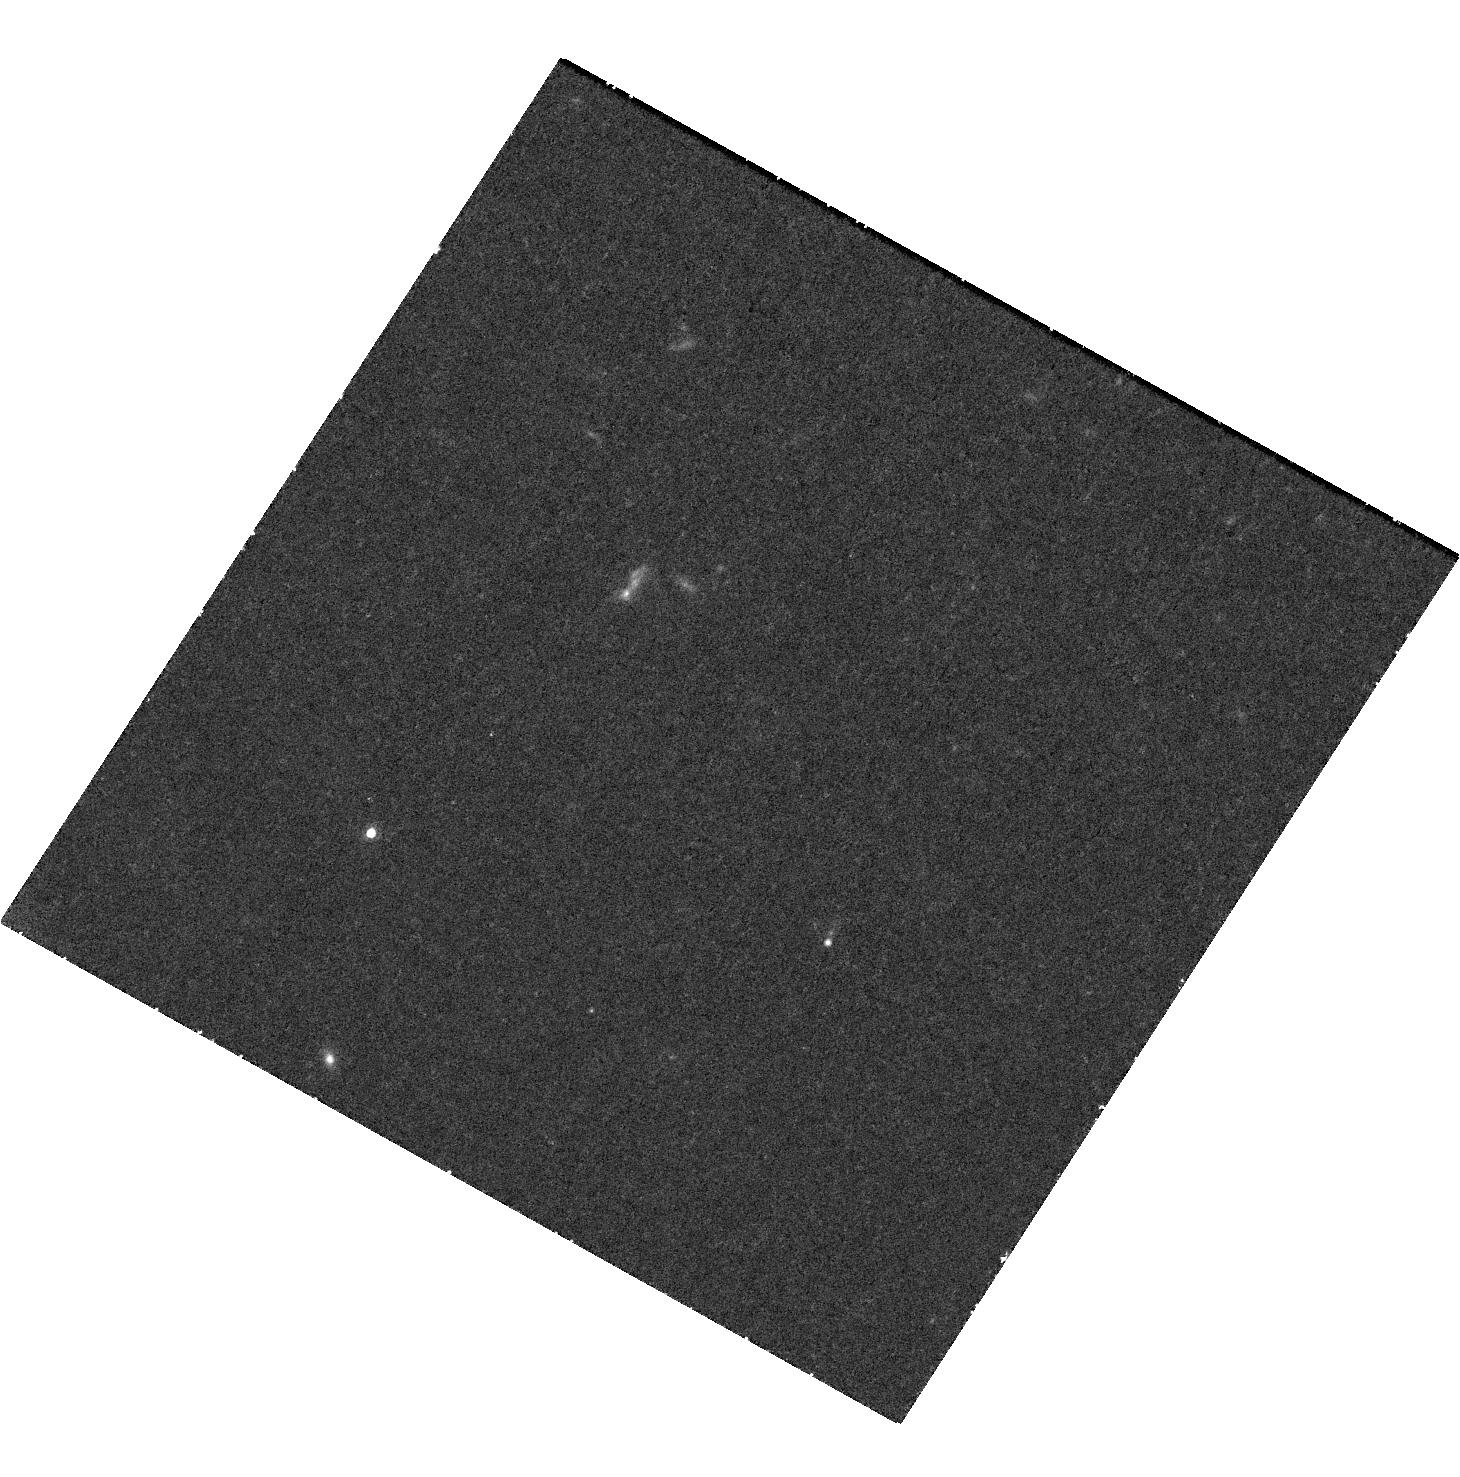
Target: JWST-ER1. Instrument: WFC3/UVIS. Filter: F845M. Exposure: 1.5 h. Observation ID: hst_17599_05_wfc3_uvis_f845m_ifbm05

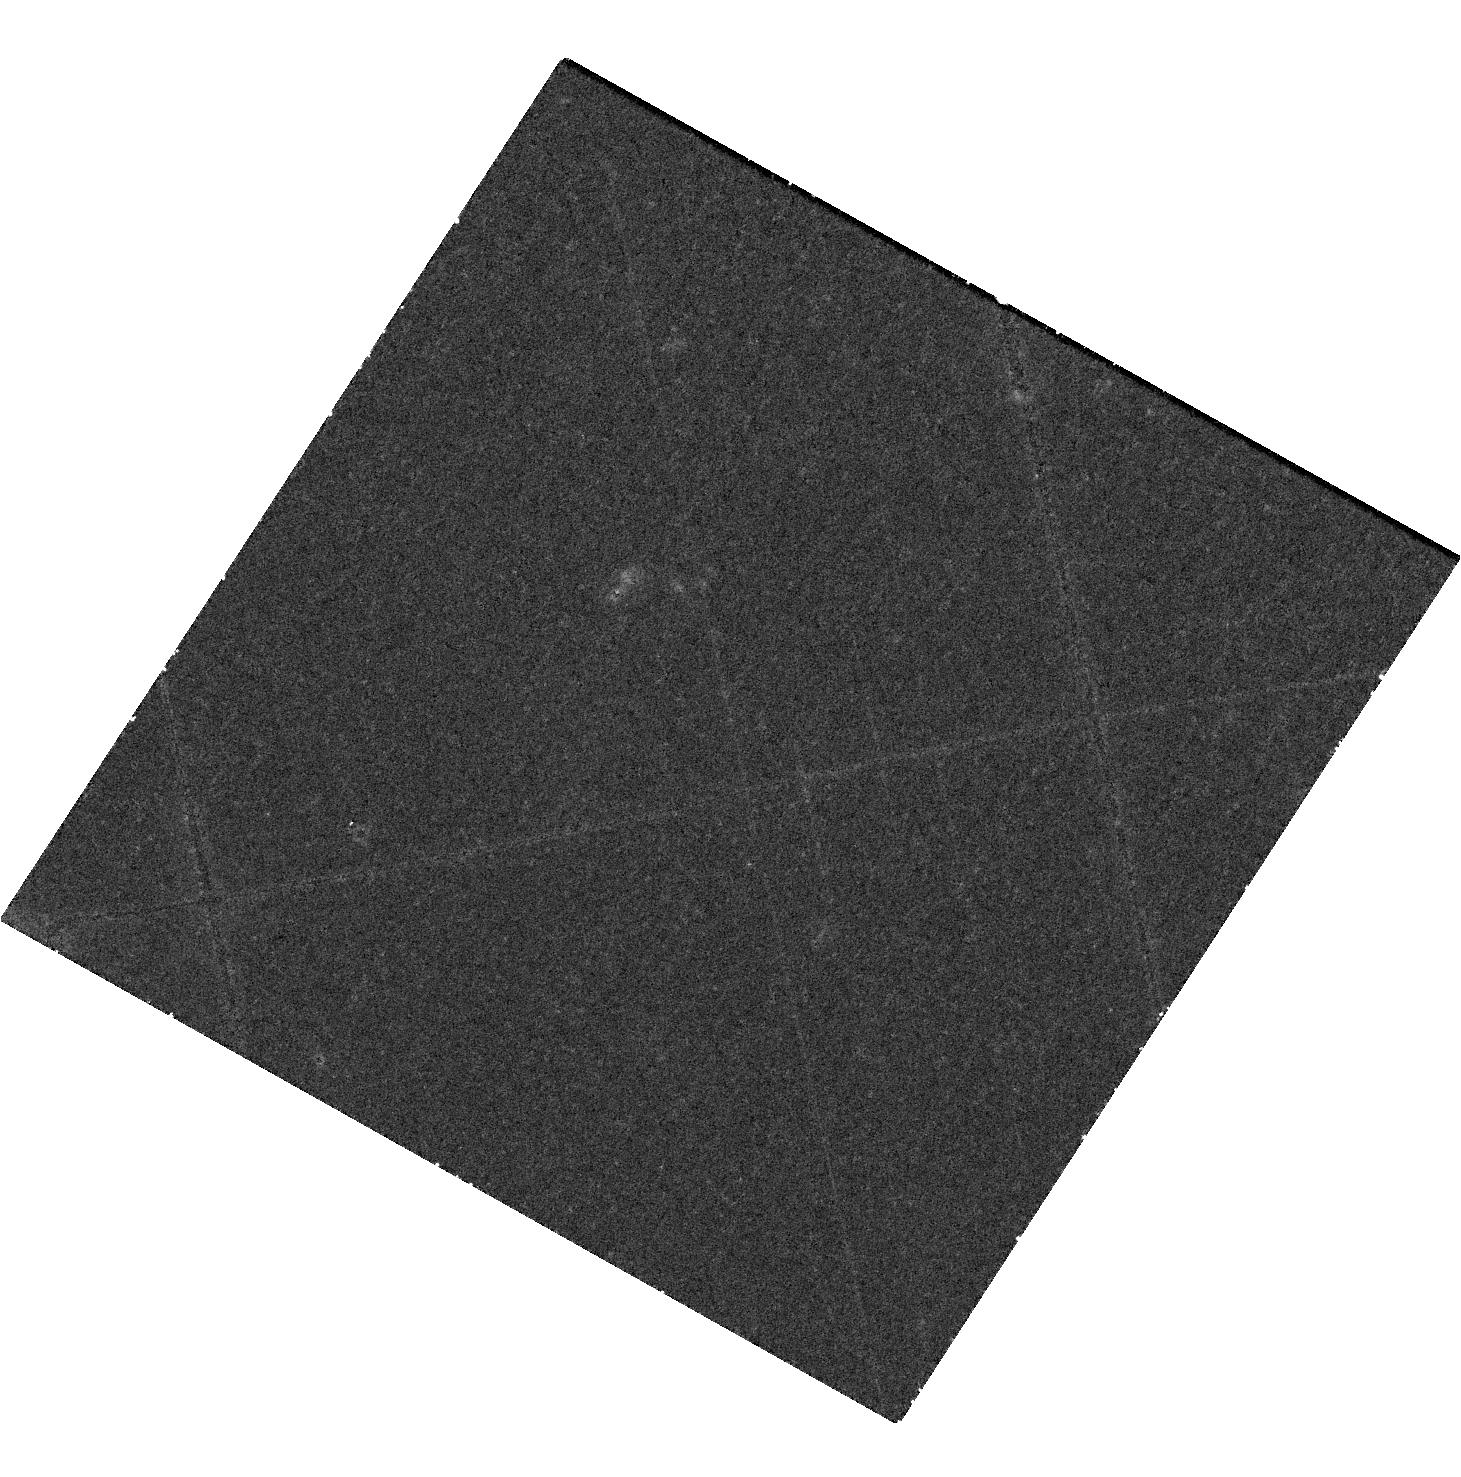
Target: JWST-ER1. Instrument: WFC3/UVIS. Filter: F763M. Exposure: 1.5 h. Observation ID: hst_17599_04_wfc3_uvis_f763m_ifbm04

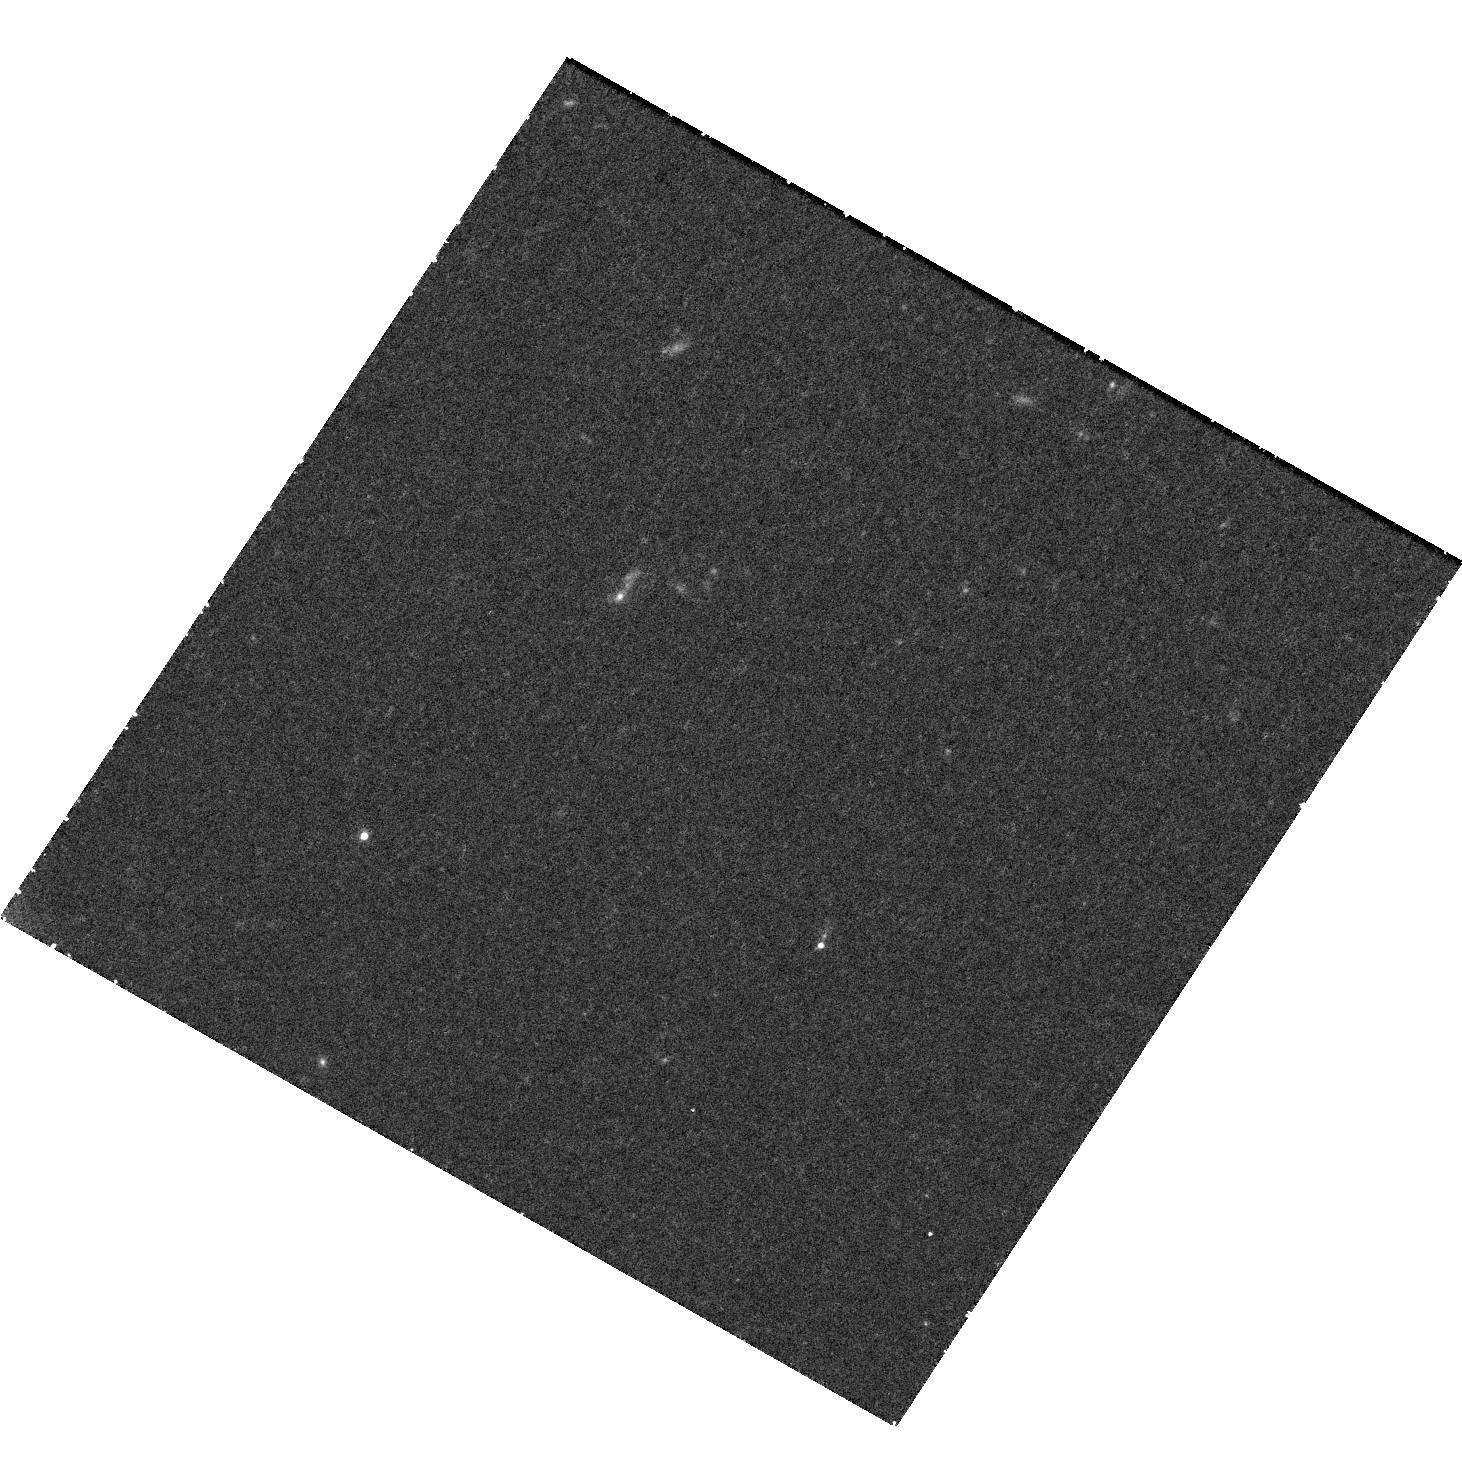
Target: JWST-ER1. Instrument: WFC3/UVIS. Filter: F621M. Exposure: 1.5 h. Observation ID: hst_17599_02_wfc3_uvis_f621m_ifbm02

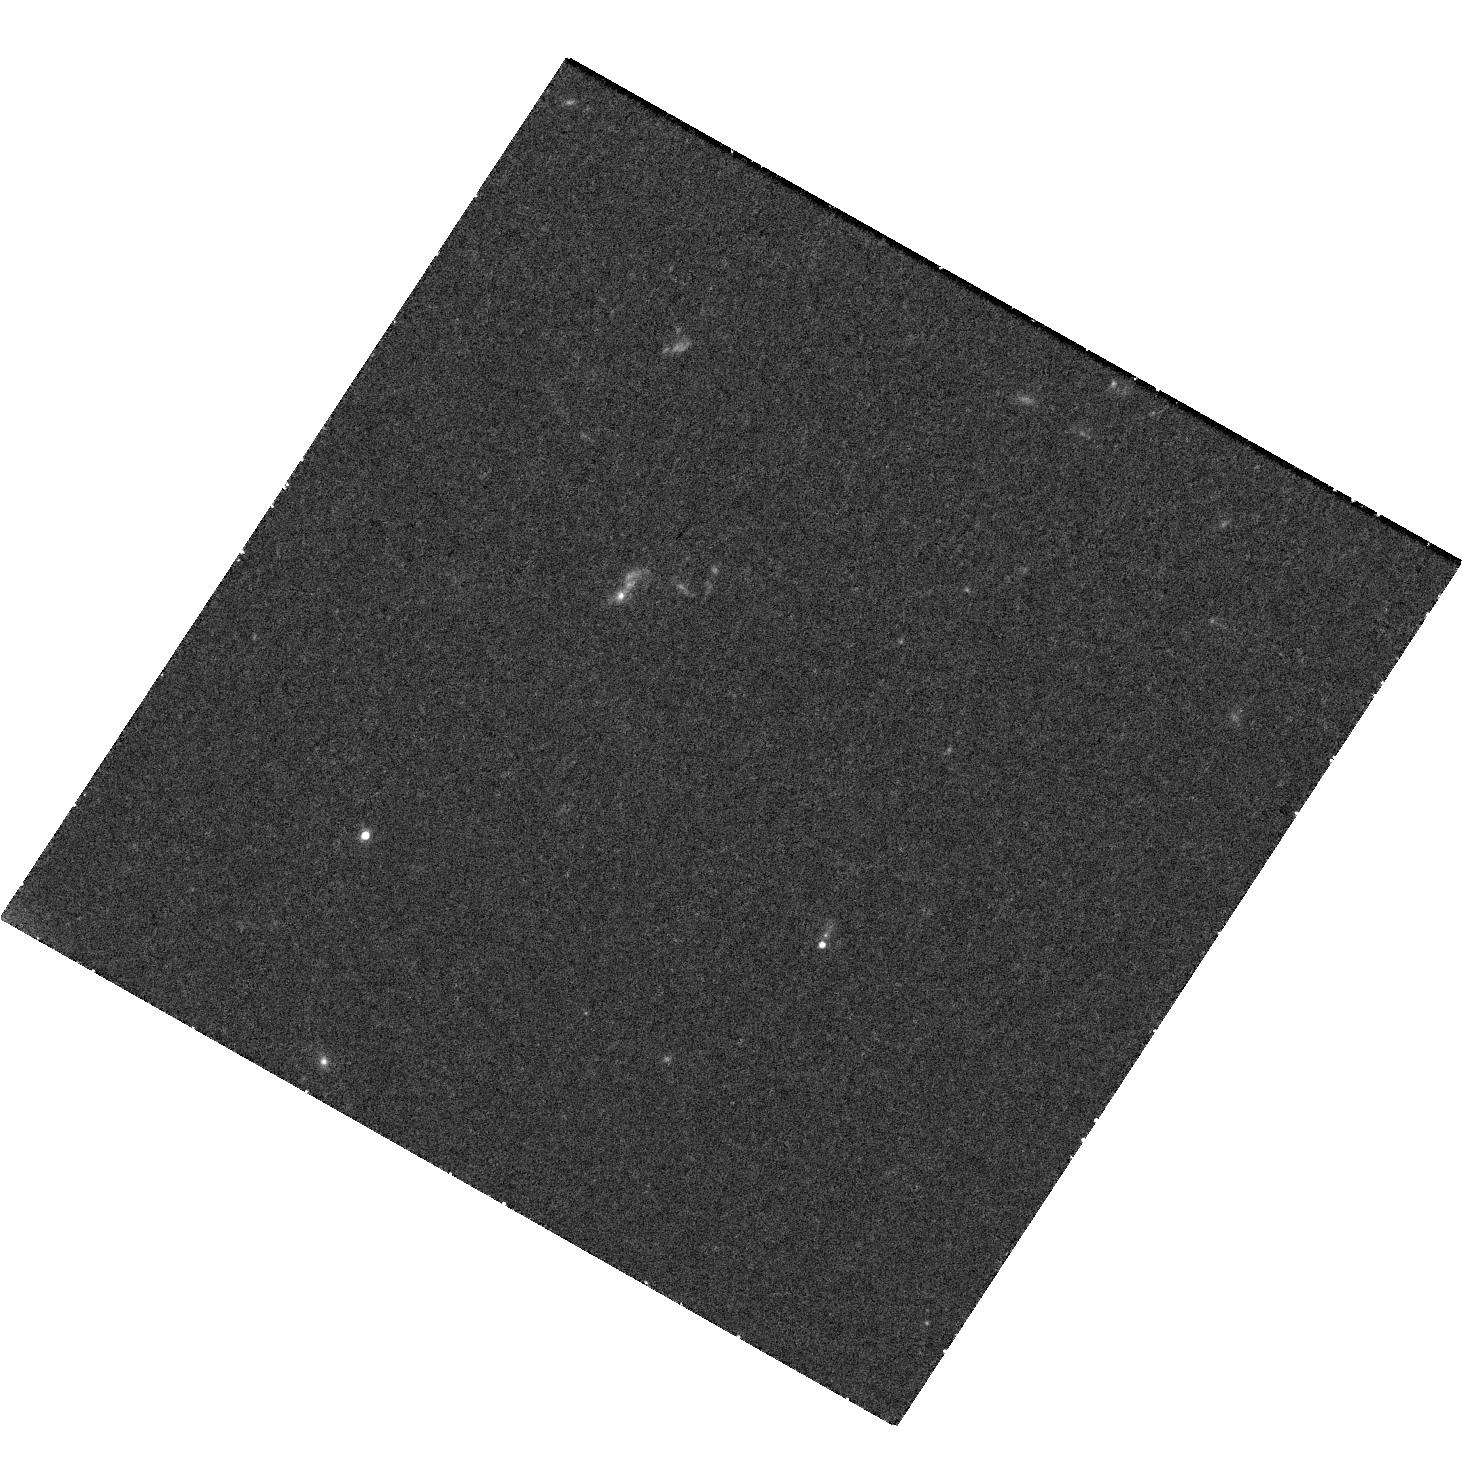
Target: JWST-ER1. Instrument: WFC3/UVIS. Filter: F689M. Exposure: 1.5 h. Observation ID: hst_17599_03_wfc3_uvis_f689m_ifbm03

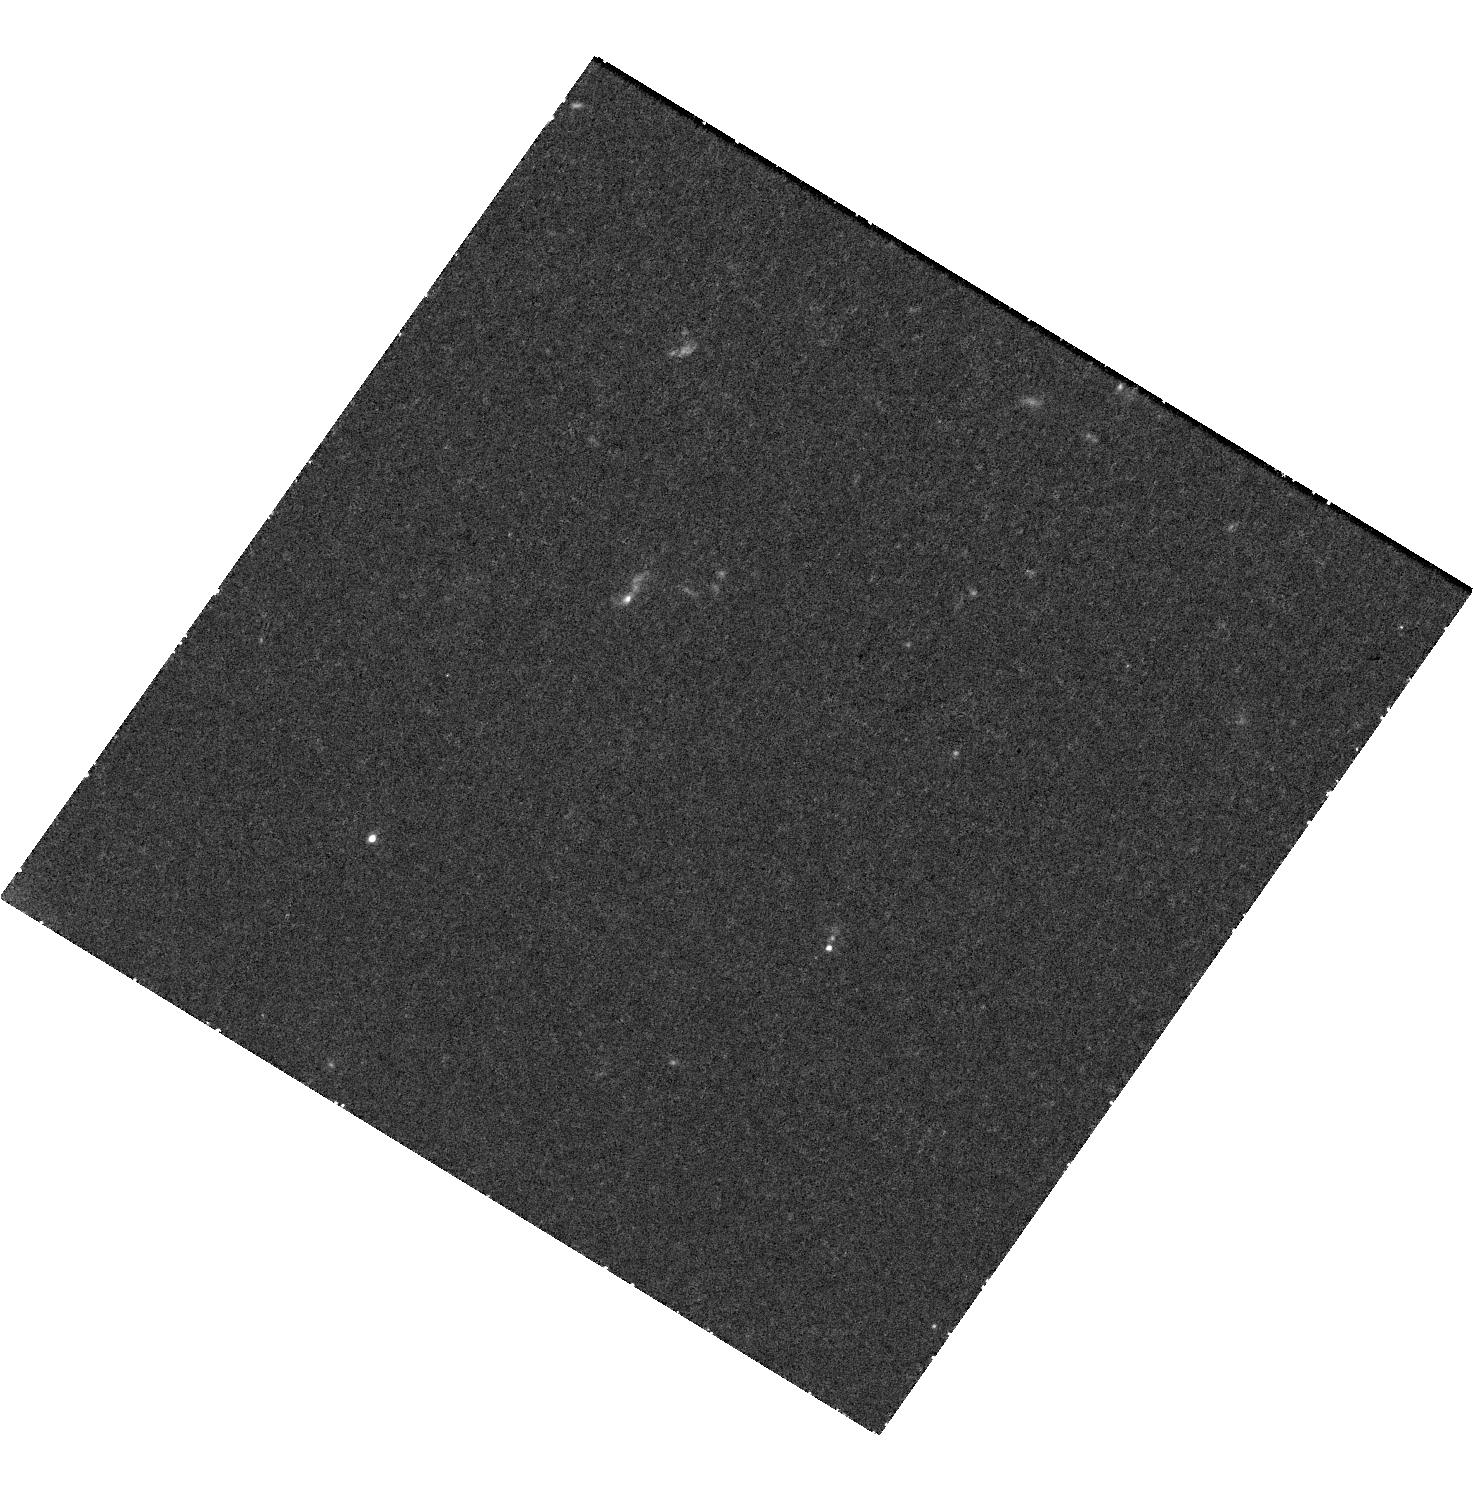
Target: JWST-ER1. Instrument: WFC3/UVIS. Filter: F547M. Exposure: 1.5 h. Observation ID: hst_17599_01_wfc3_uvis_f547m_ifbm01

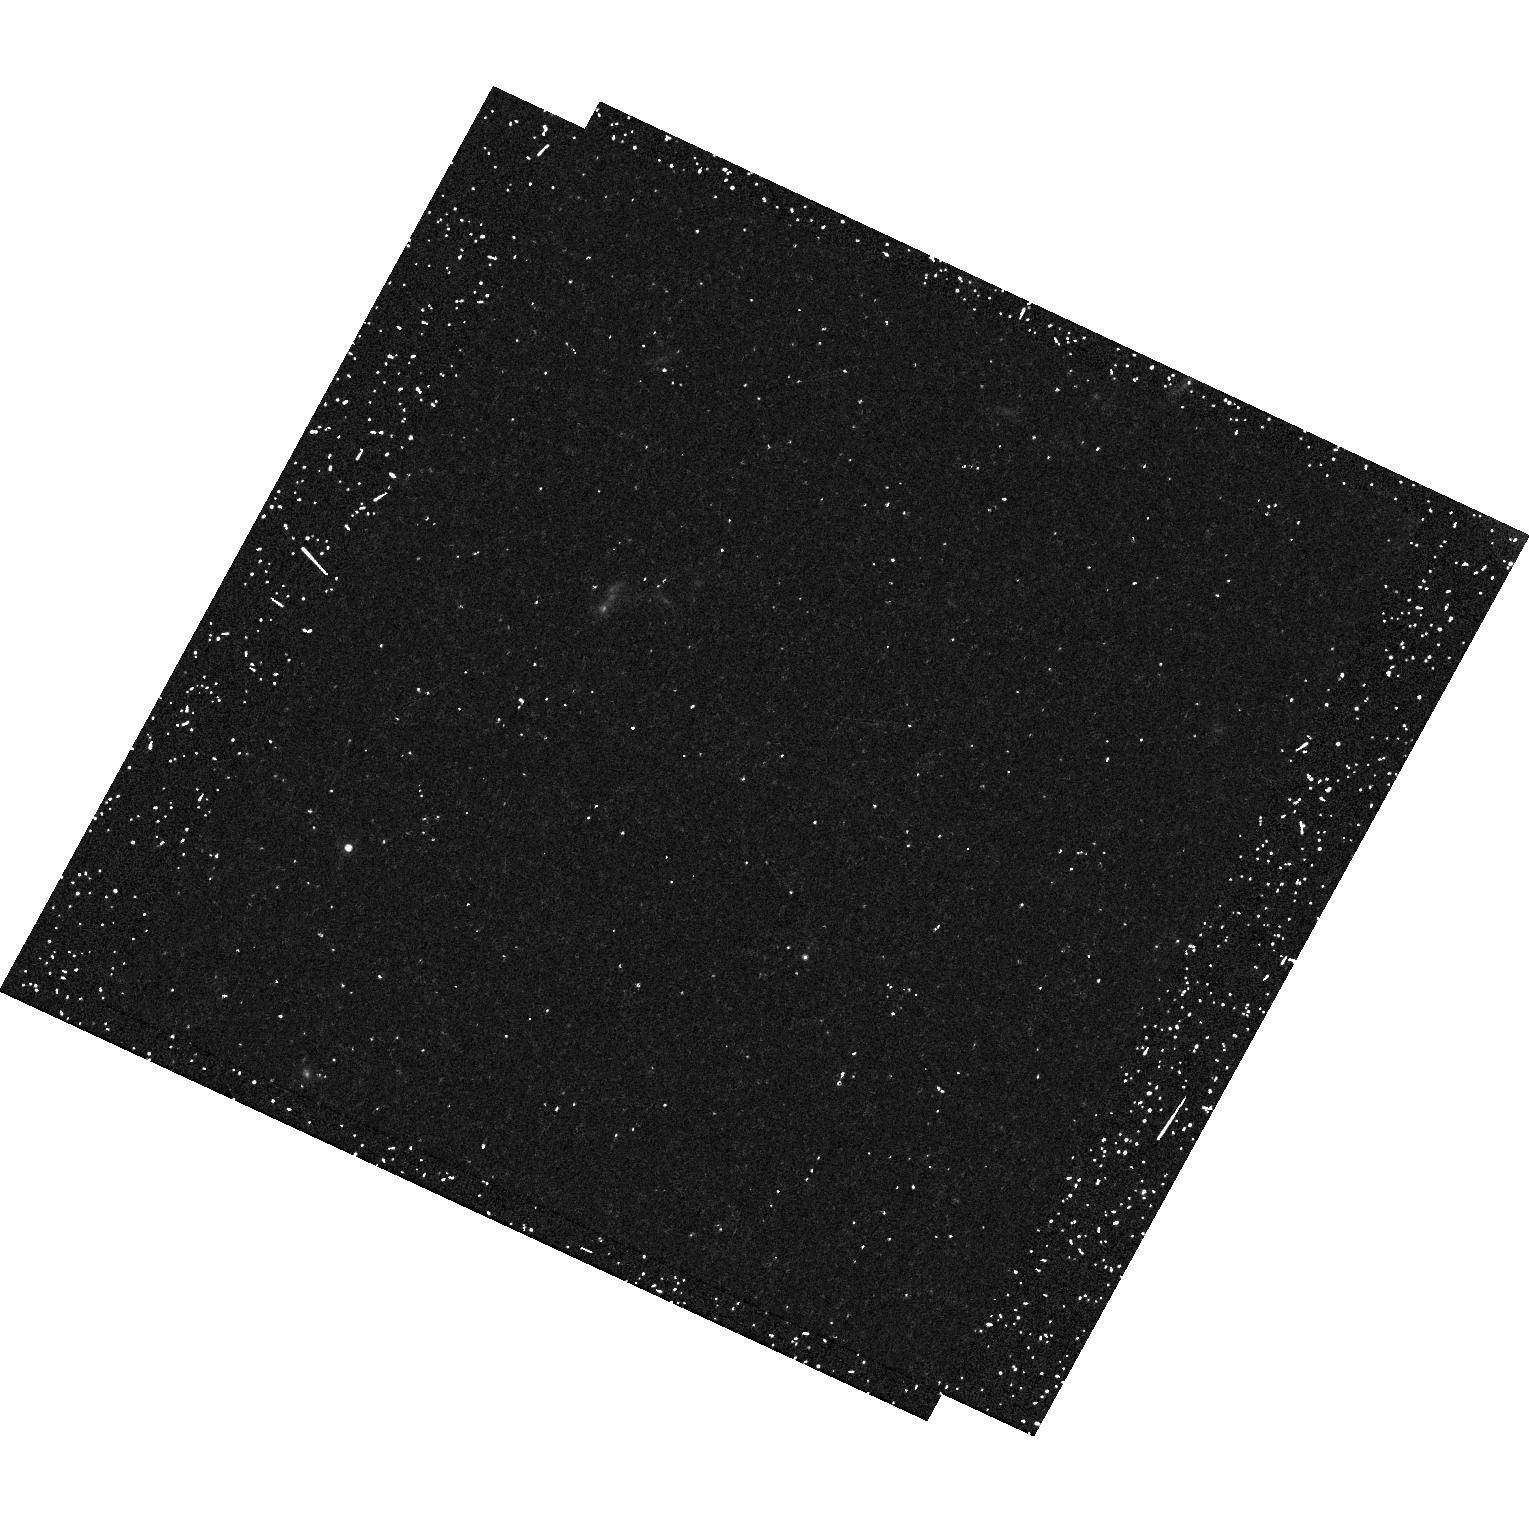
Target: JWST-ER1. Instrument: WFC3/UVIS. Filter: F763M. Exposure: 42 min. Observation ID: hst_17599_54_wfc3_uvis_f763m_ifbm54

The optical emission of the highest redshift lens system (PI: van Dokkum, Pieter)

Extensive studies with HST have shown that the most massive galaxies at z~2 are very compact. These compact massive galaxies are thought to be the cores of today's giant ellipticals, observed prior to growing their outer envelopes through a succession of minor mergers. Recently one of these galaxies was serendipitously found to have a complete Einstein ring in JWST images. It is the first JWST-discovered Einstein ring and also the highest redshift lens known to date. Currently there are only ground-based images of this system below 0.8 micron, making it impossible to separate the lens from the ring at optical wavelengths. Here we propose to complement the 4-band NIRCAM near-IR data for this system with 5-band UVIS imaging. The main goal is to disentangle the currently-blended optical emission sources. This will yield the redshift of the ring from the location of the Lyman break and provide much improved constraints on the stellar populations of both the lens and the ring. Given the expected interest in these data we waive the proprietary time.